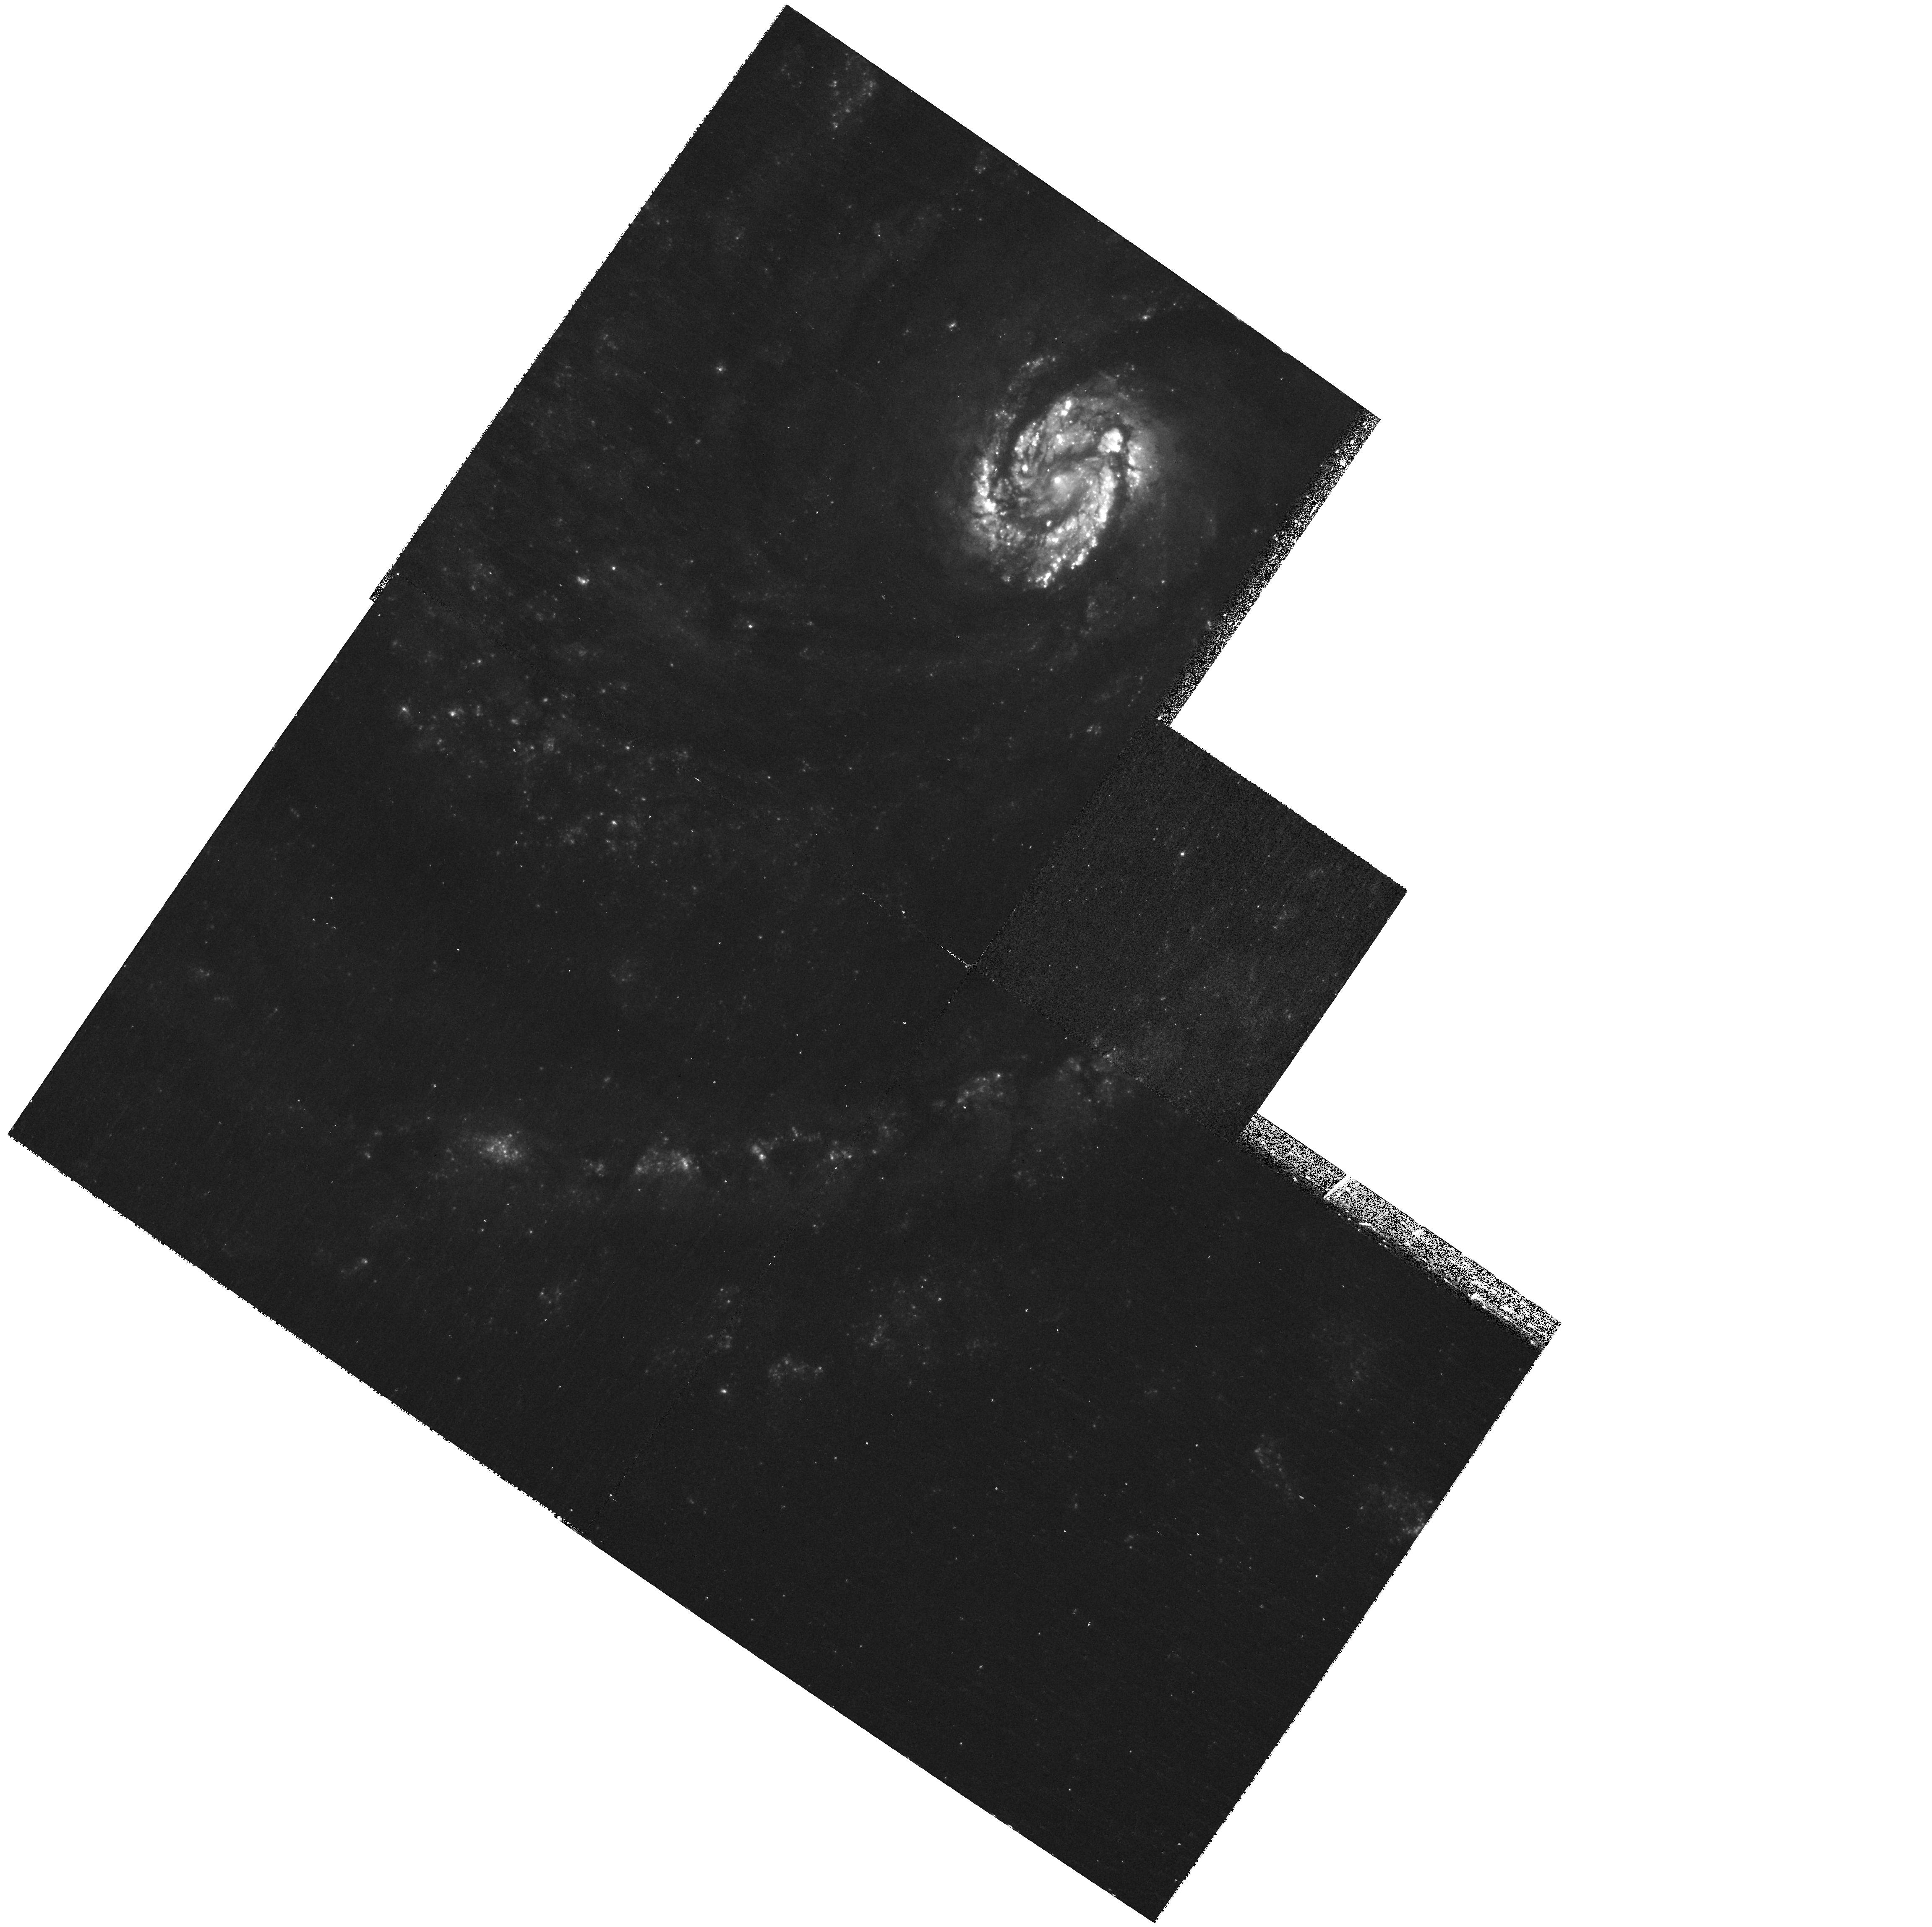
Target: SN2006X. Instrument: WFPC2/PC. Filter: F380W. Exposure: 17 min. Observation ID: hst_11171_01_wfpc2_pc_f380w_ua0c01

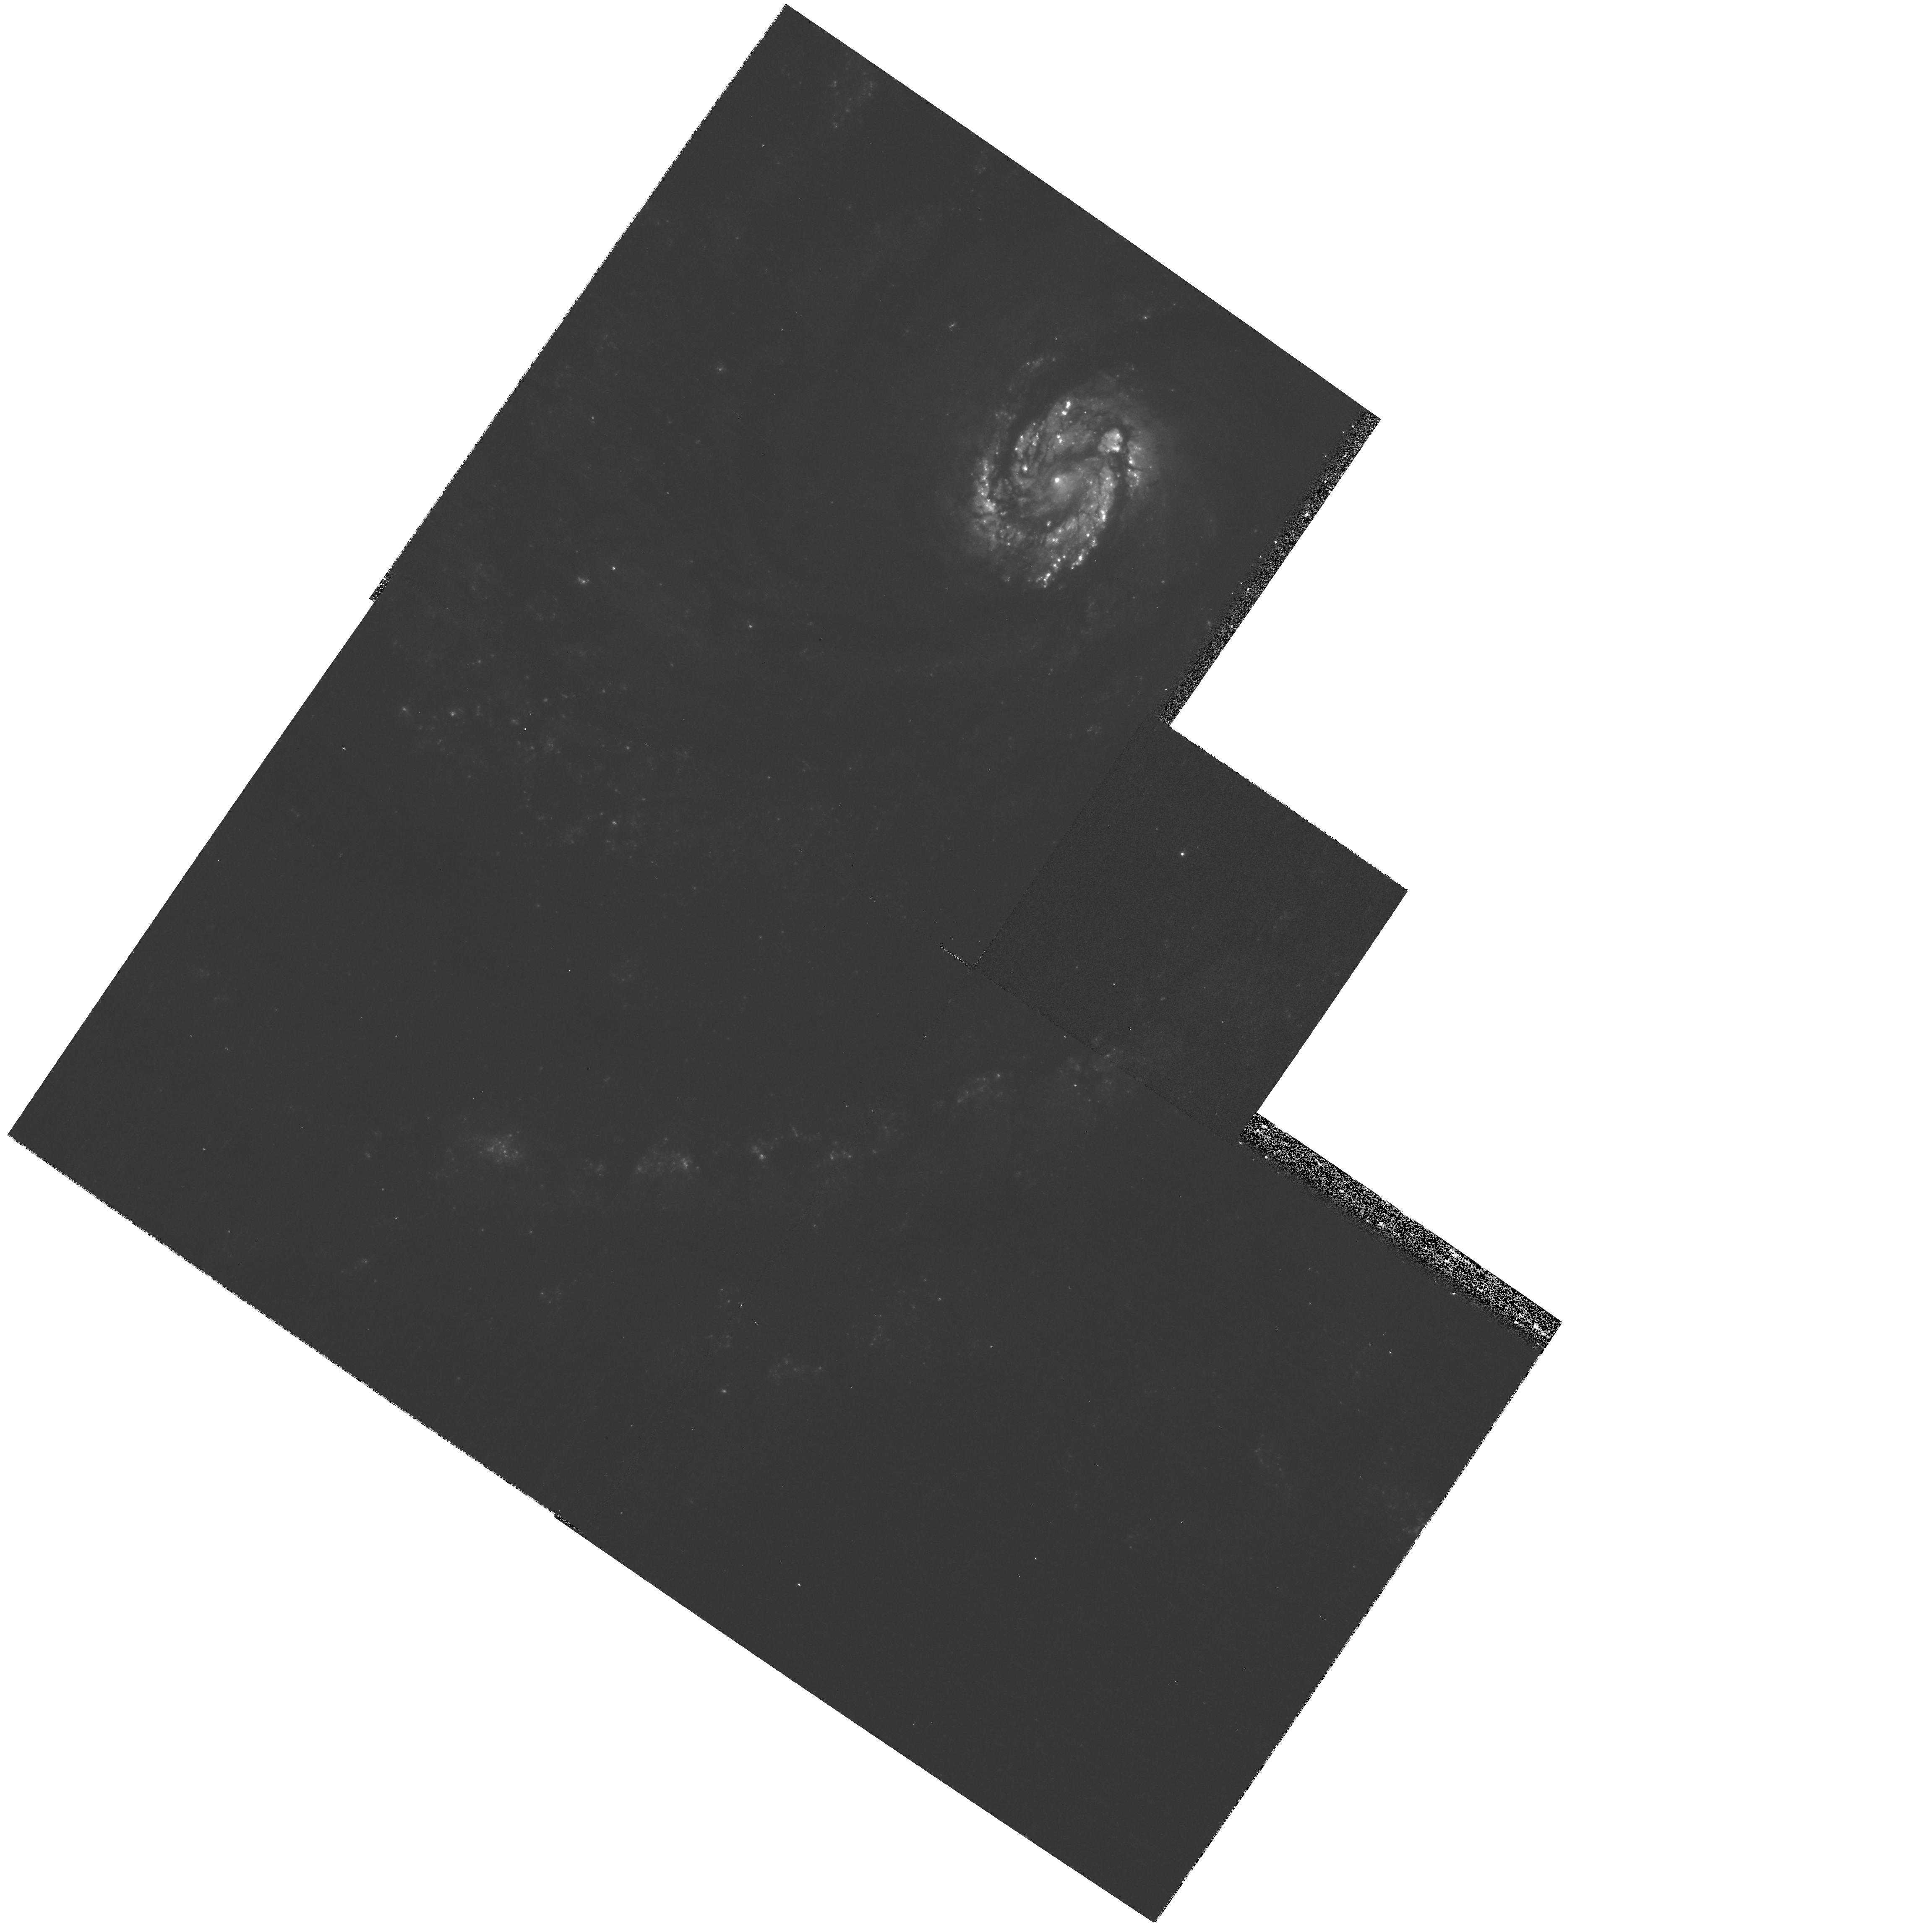
Target: SN2006X. Instrument: WFPC2/PC. Filter: F439W. Exposure: 17 min. Observation ID: hst_11171_01_wfpc2_pc_f439w_ua0c01

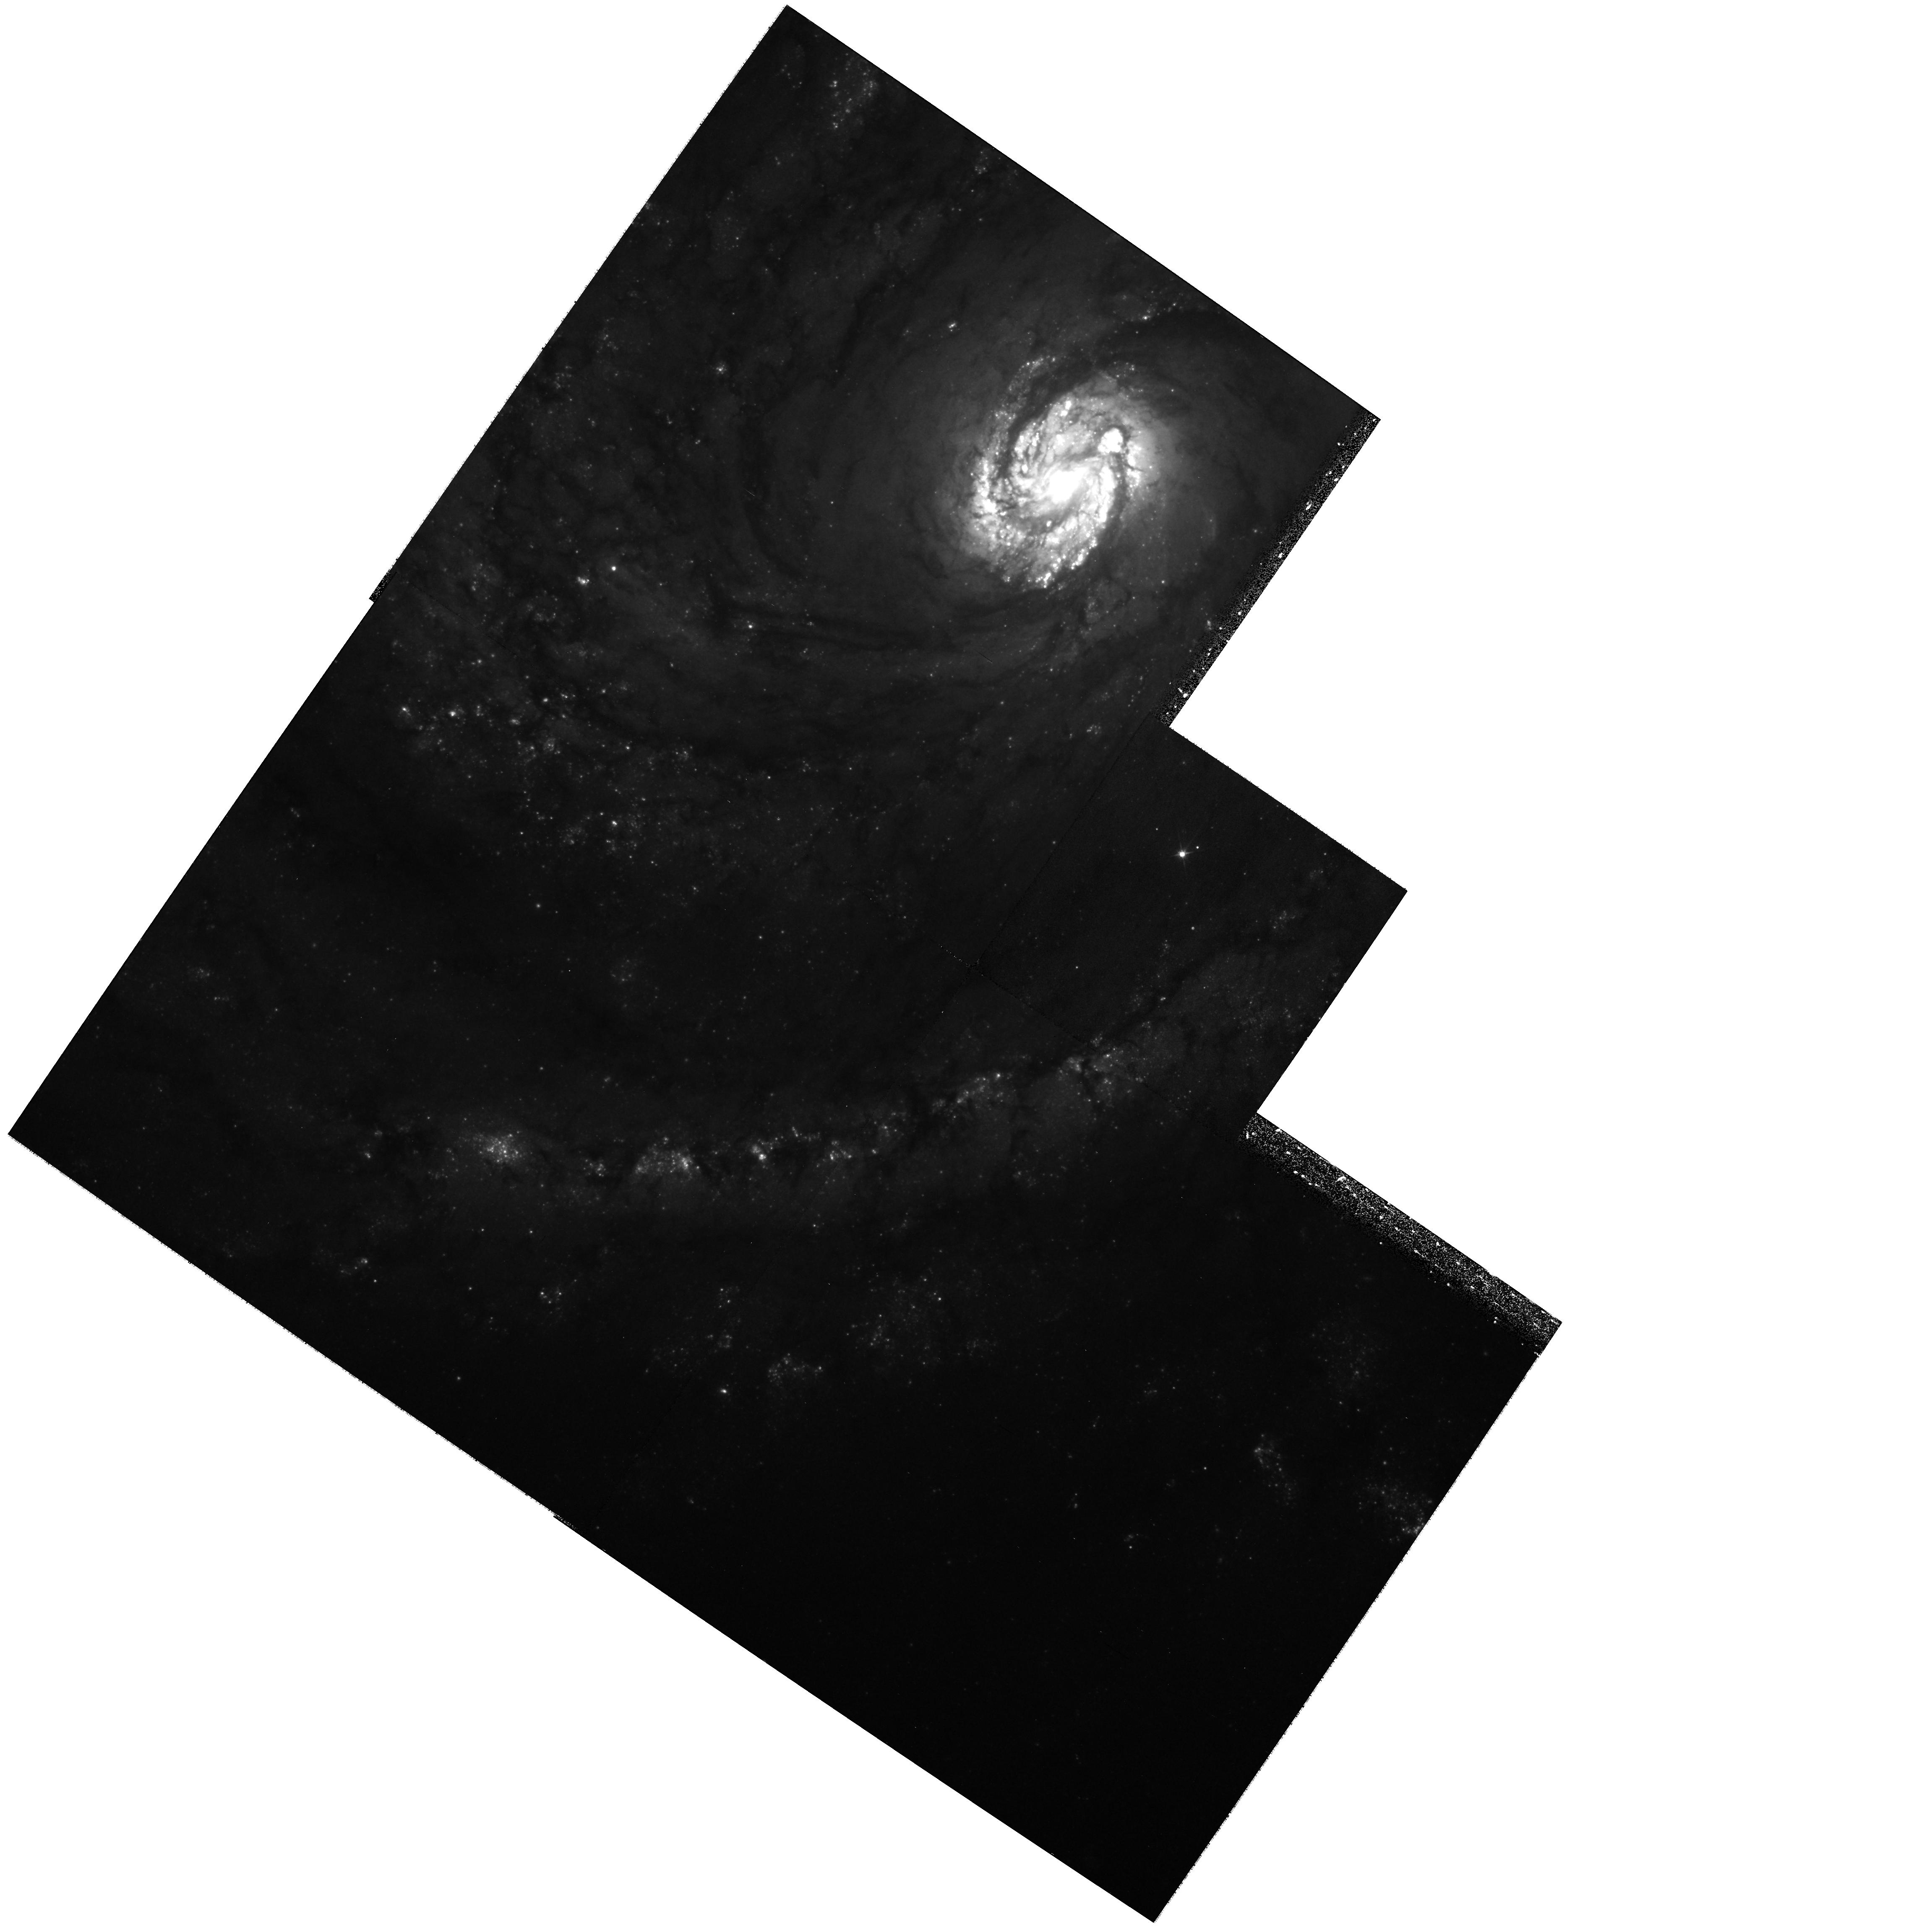
Target: SN2006X. Instrument: WFPC2/PC. Filter: F555W. Exposure: 33 min. Observation ID: hst_11171_01_wfpc2_pc_f555w_ua0c01

Confirming Light Echoes from SN 2006X in M100 (PI: Crotts, Arlin P. S.)

We propose a minimal investment of spacecraft time to discover and confirm a light echo from Supernova 2006X in M100, the closest Type Ia in many years. Our spectroscopic and photometric data indicate that this SN sits behind a large amount of interstellar dust likely to produce a strong echo signal. This is one of very few cases where we will be able to study the three-dimensional environment of a SN Ia in full detail, and begin to understand how environmental effects play into the evolutionary and observational factors which influence the utility of SN Ia as standard candles for probing cosmology. We propose an efficient program to definitively detect (or not) a light echo of reasonable signal strength, to confirm that it is an echo by demonstrating apparent superluminal motion if it exists, to map the three-dimensional geometry of the reflecting interstellar structures, and to detail the reflectance properties of the dust which can be used to constrain its grain size and composition distribution.